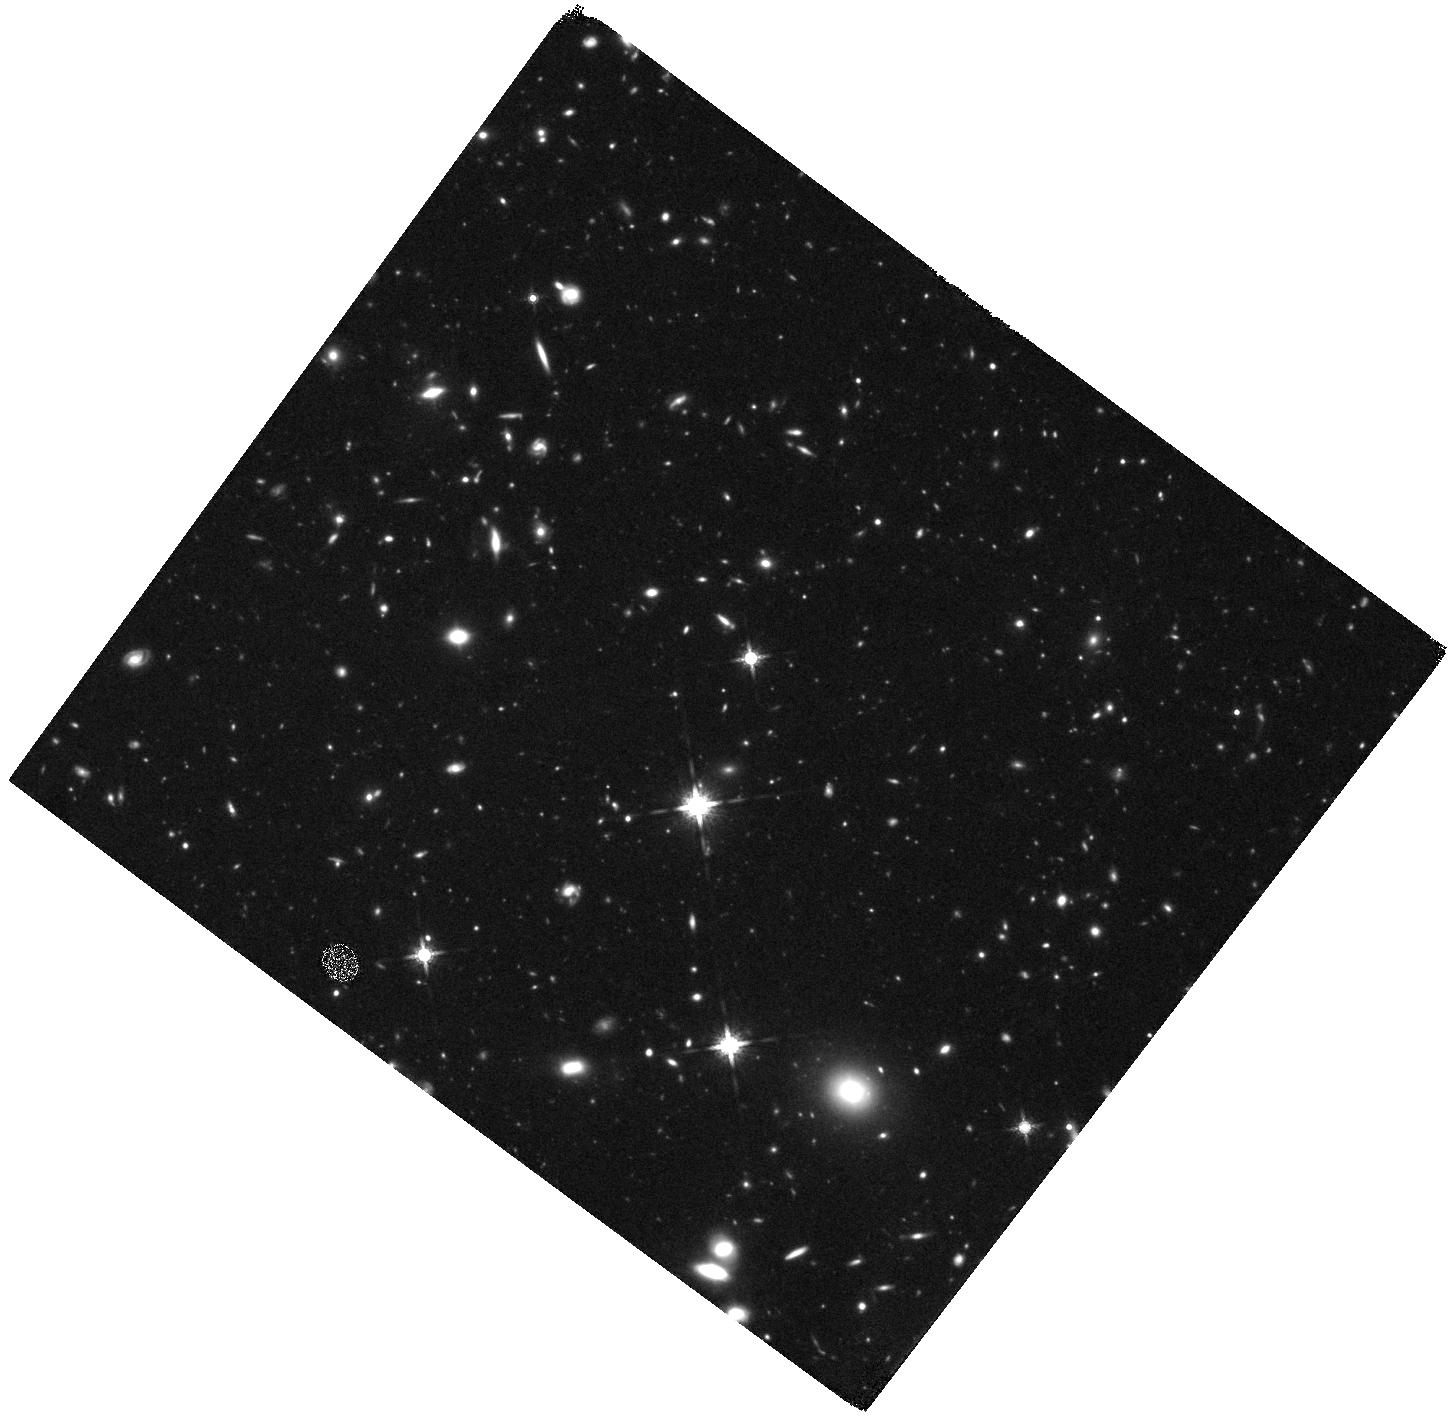
Target: Q0100-FIELD. Instrument: WFC3/IR. Filter: F160W. Exposure: 2.2 h. Observation ID: hst_11694_01_wfc3_ir_f160w_ib2v01

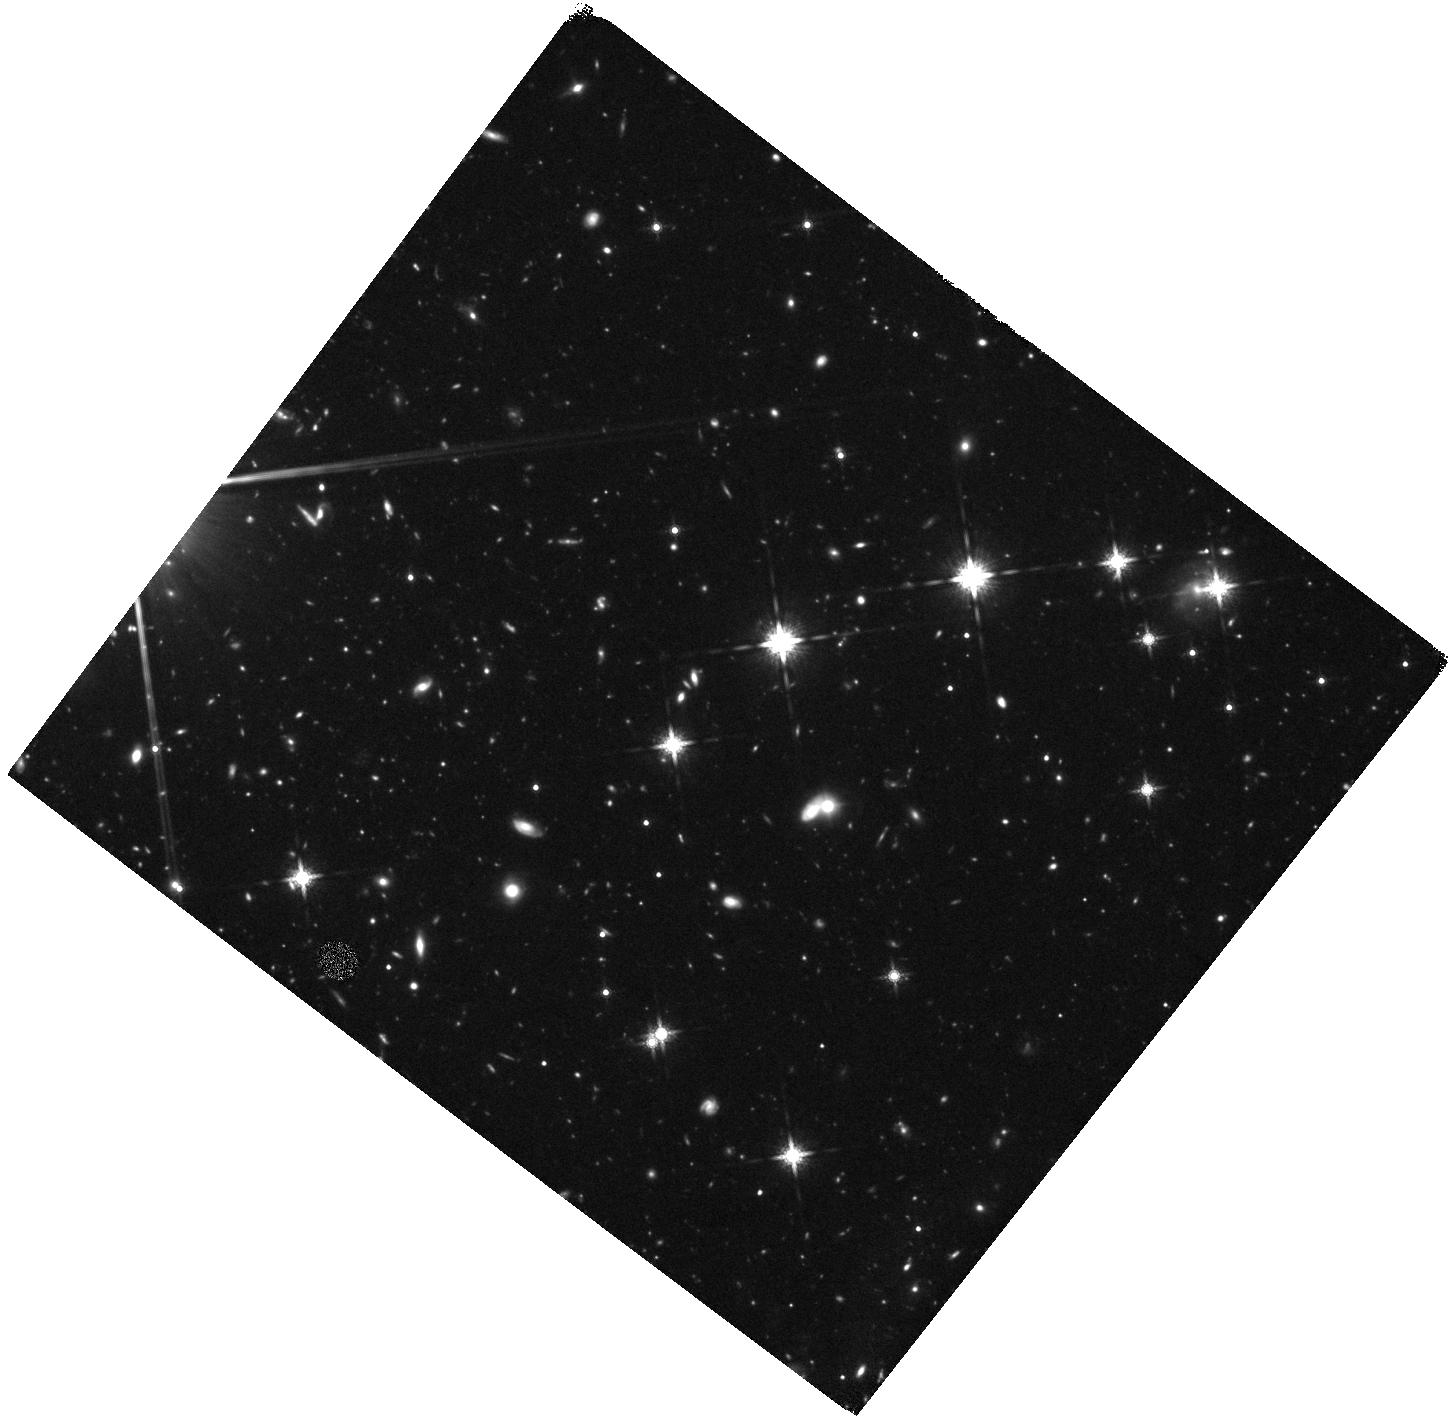
Target: Q1623-FIELD1. Instrument: WFC3/IR. Filter: F160W. Exposure: 2.2 h. Observation ID: hst_11694_07_wfc3_ir_f160w_ib2v07

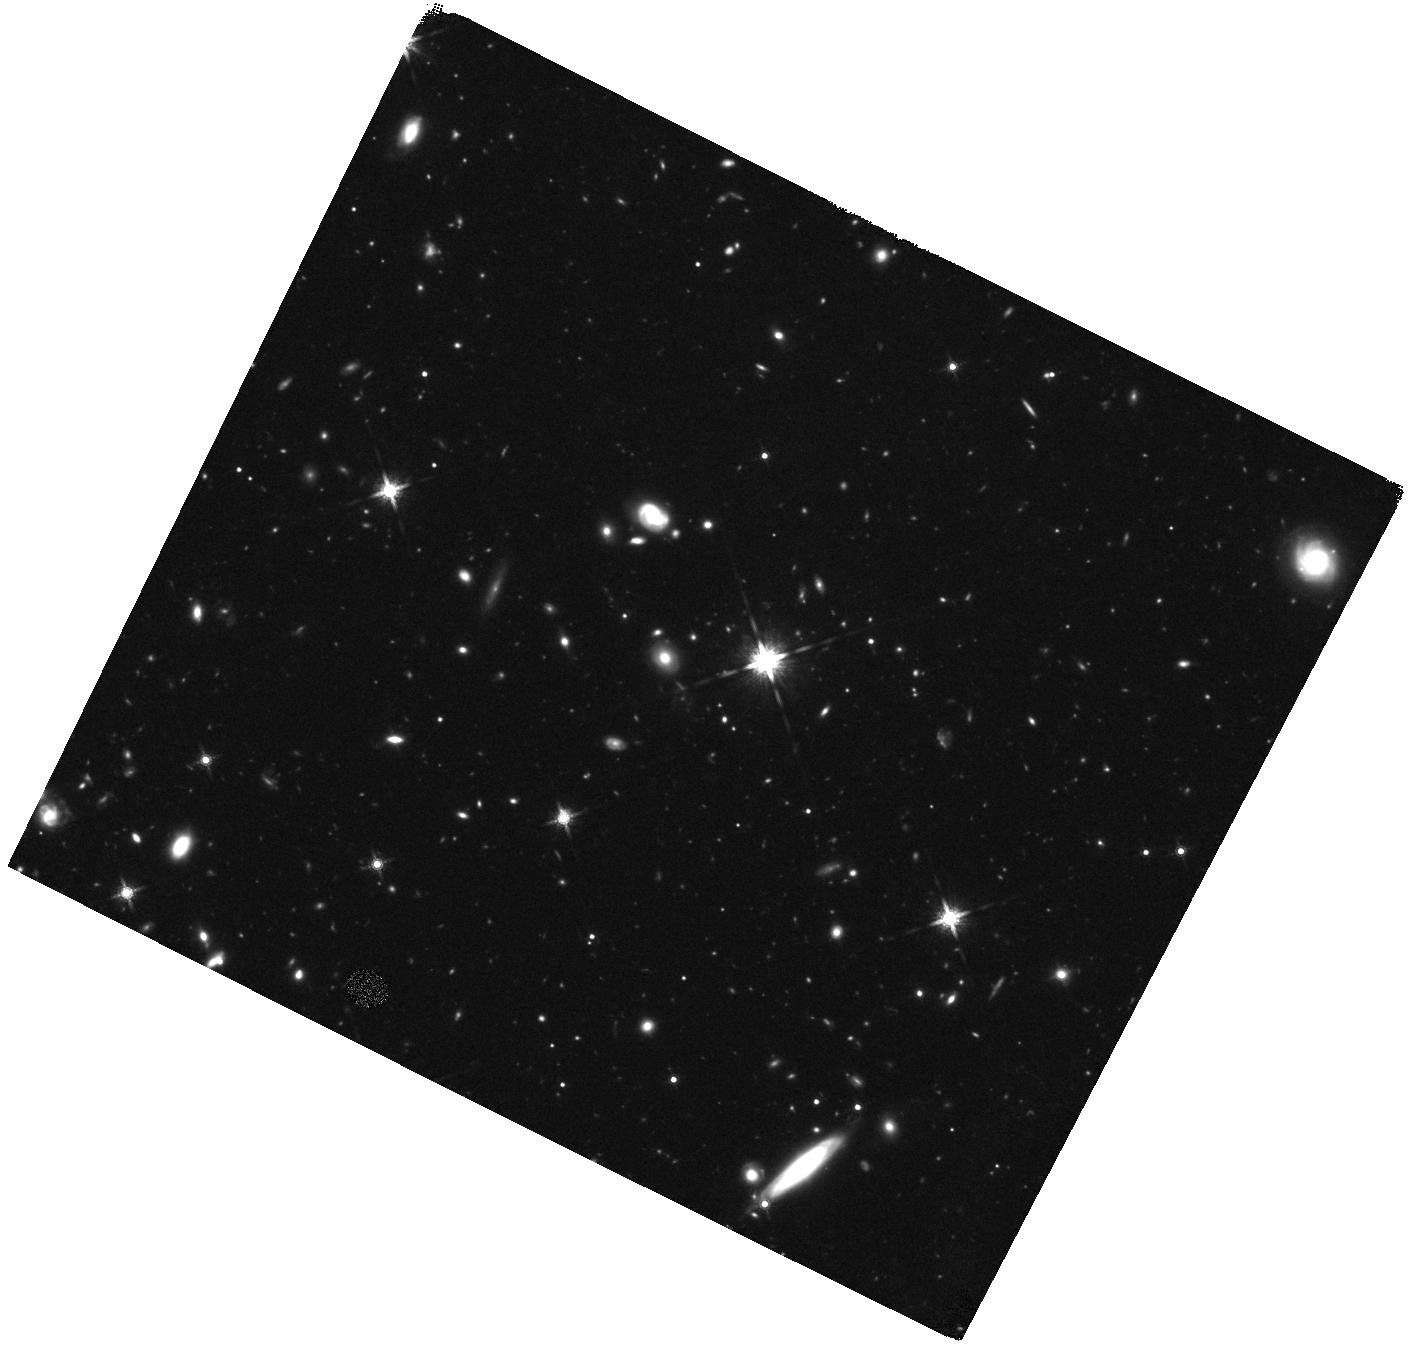
Target: Q1549-FIELD. Instrument: WFC3/IR. Filter: F160W. Exposure: 2.2 h. Observation ID: hst_11694_06_wfc3_ir_f160w_ib2v06

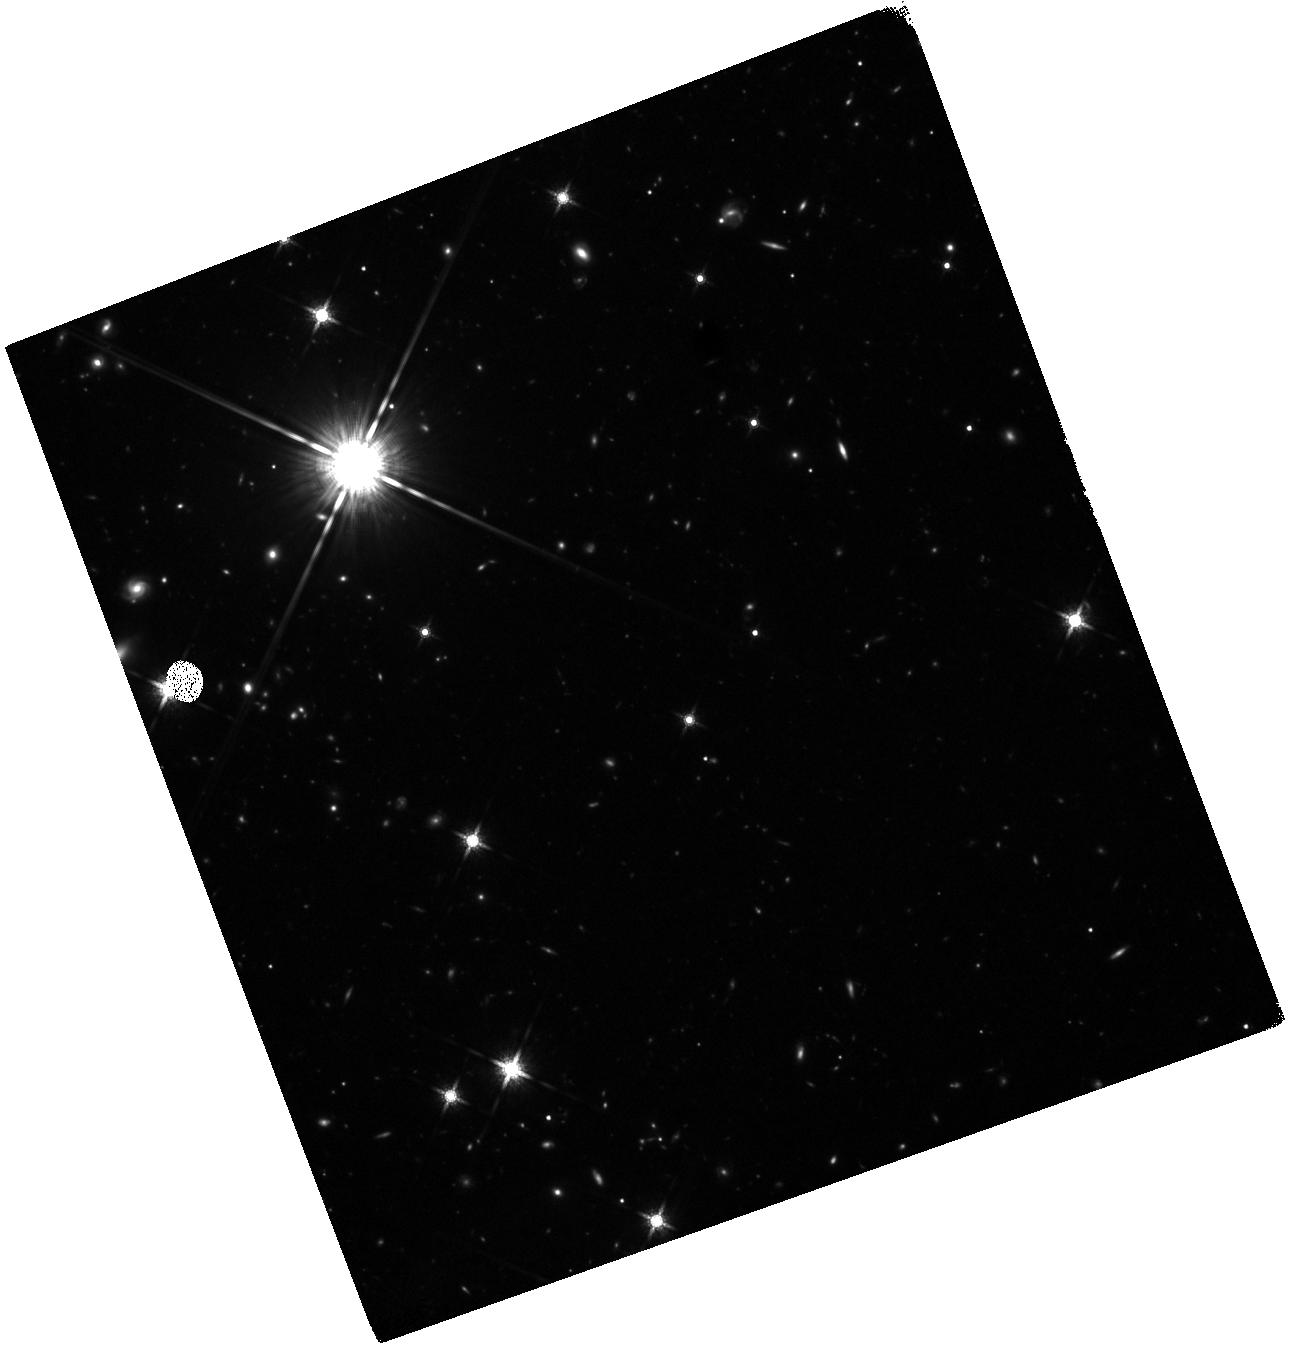
Target: Q1623-FIELD3. Instrument: WFC3/IR. Filter: F160W. Exposure: 2.2 h. Observation ID: hst_11694_59_wfc3_ir_f160w_ib2v59

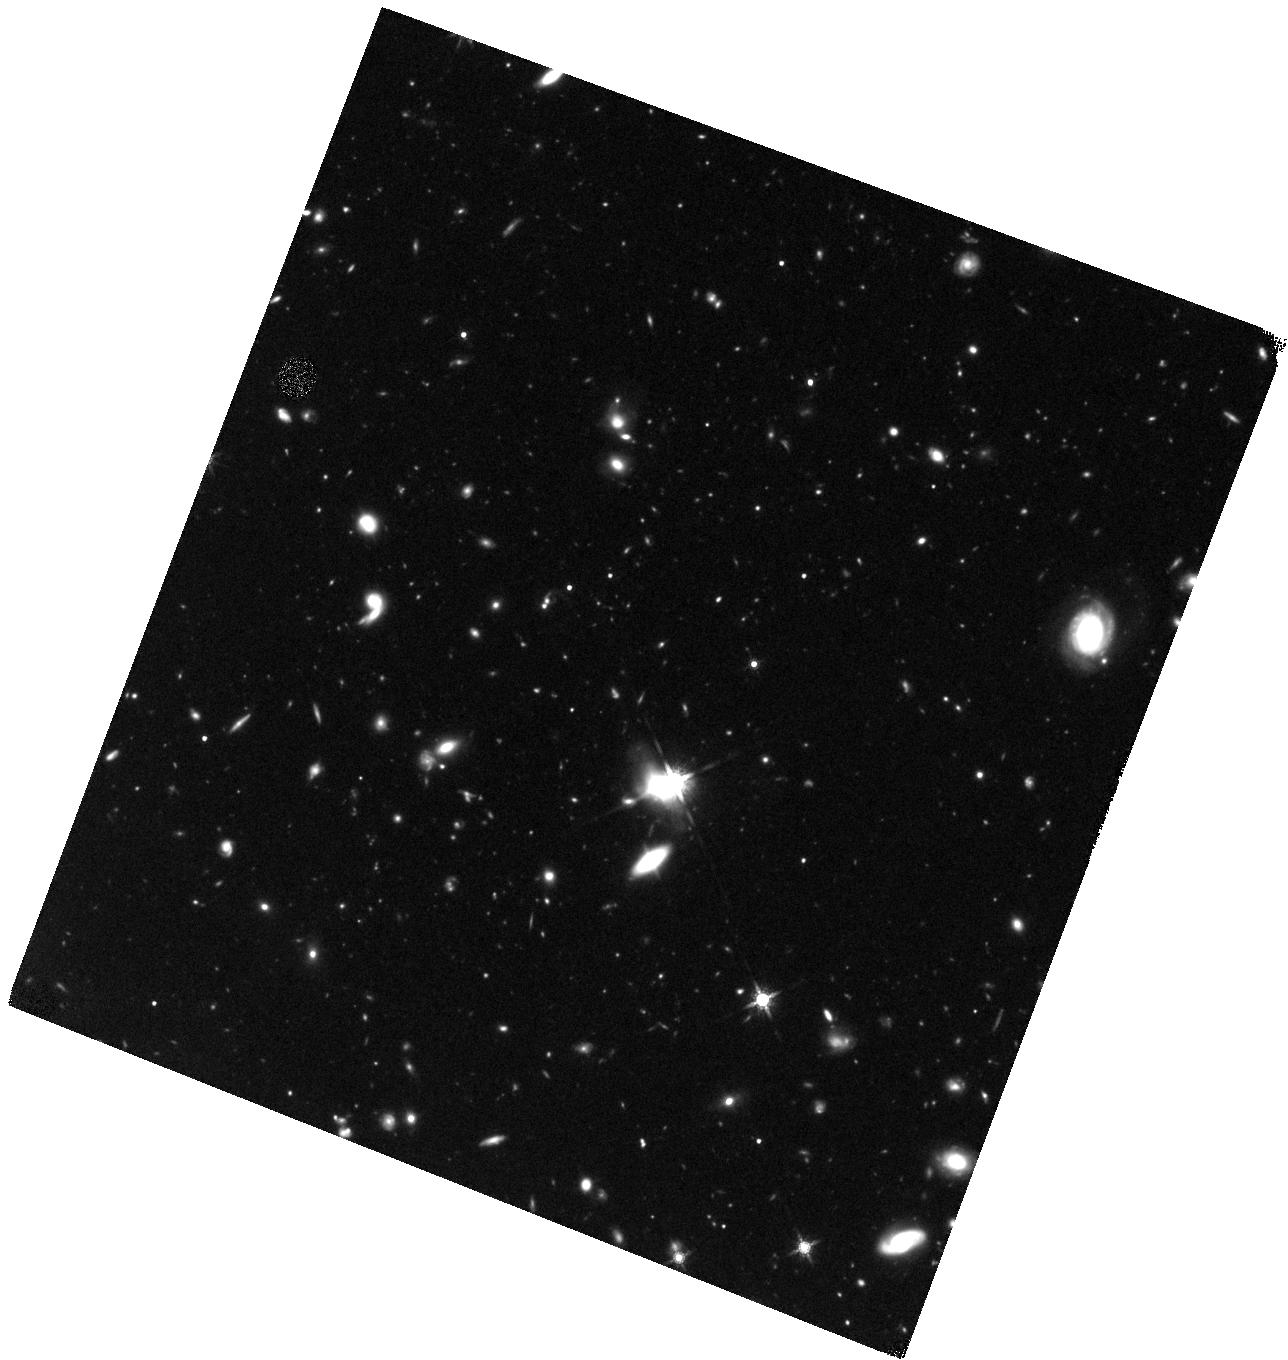
Target: Q0142-FIELD. Instrument: WFC3/IR. Filter: F160W. Exposure: 2.2 h. Observation ID: hst_11694_02_wfc3_ir_f160w_ib2v02

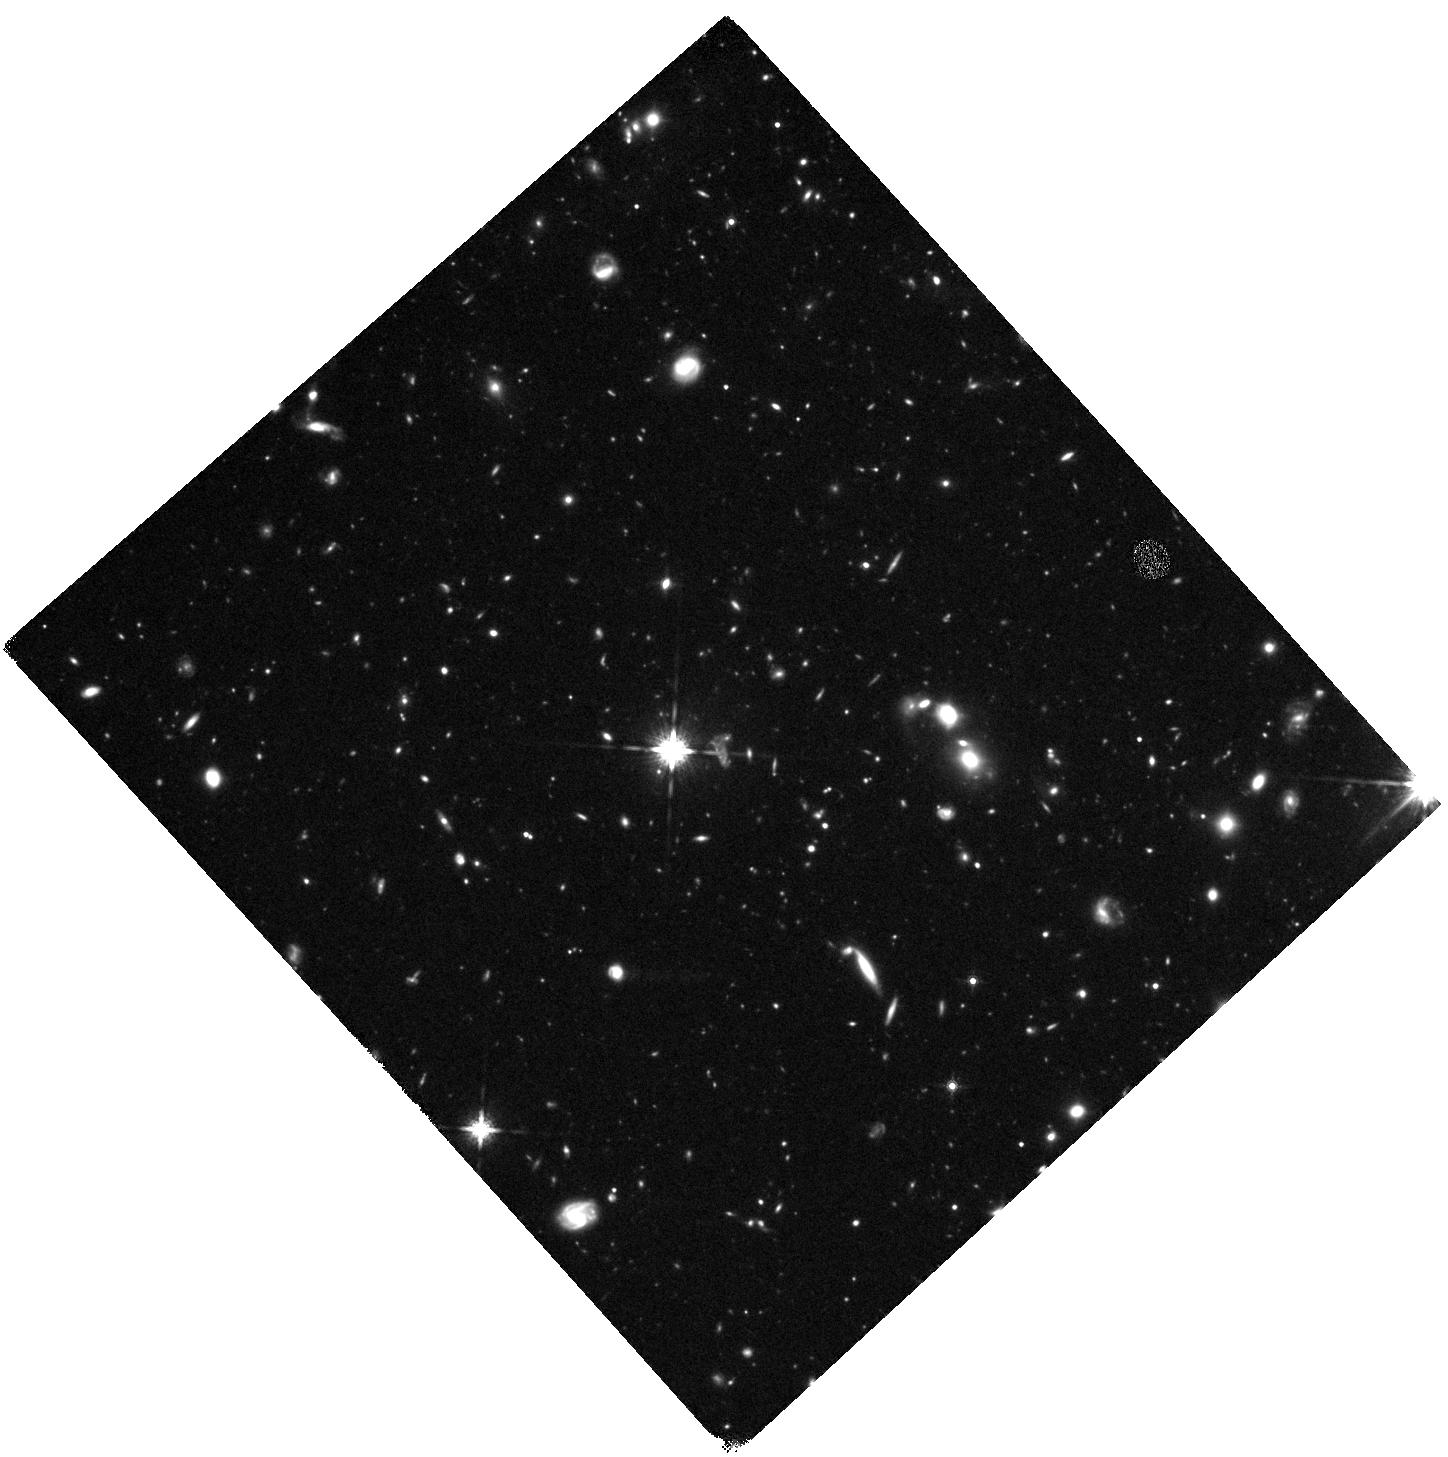
Target: Q1009-FIELD. Instrument: WFC3/IR. Filter: F160W. Exposure: 2.2 h. Observation ID: hst_11694_04_wfc3_ir_f160w_ib2v04

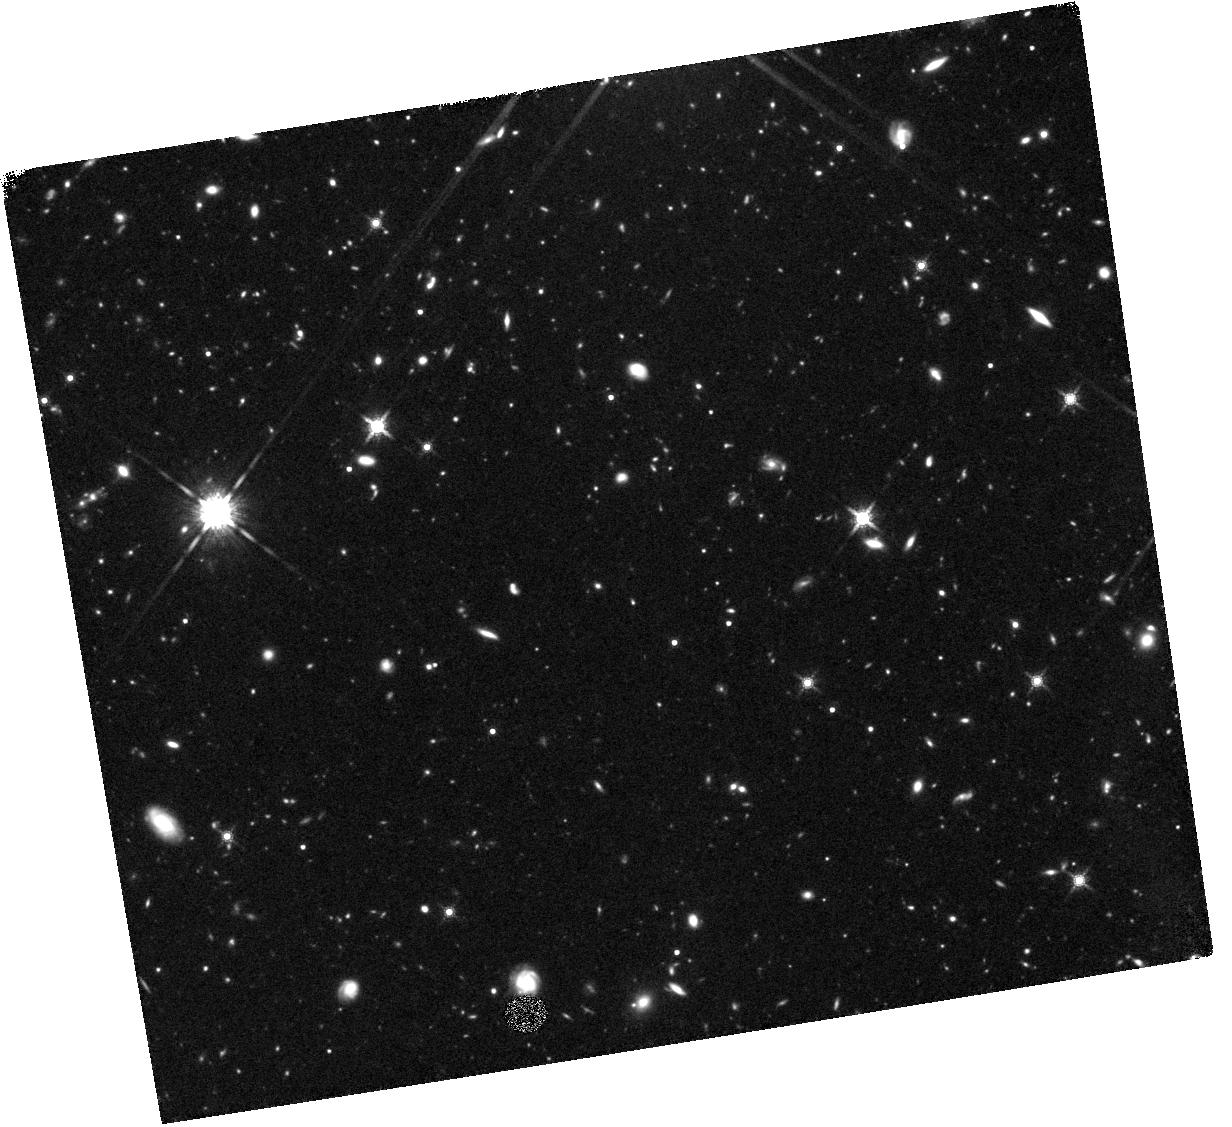
Target: Q1623-FIELD4. Instrument: WFC3/IR. Filter: F160W. Exposure: 2.2 h. Observation ID: hst_11694_10_wfc3_ir_f160w_ib2v10

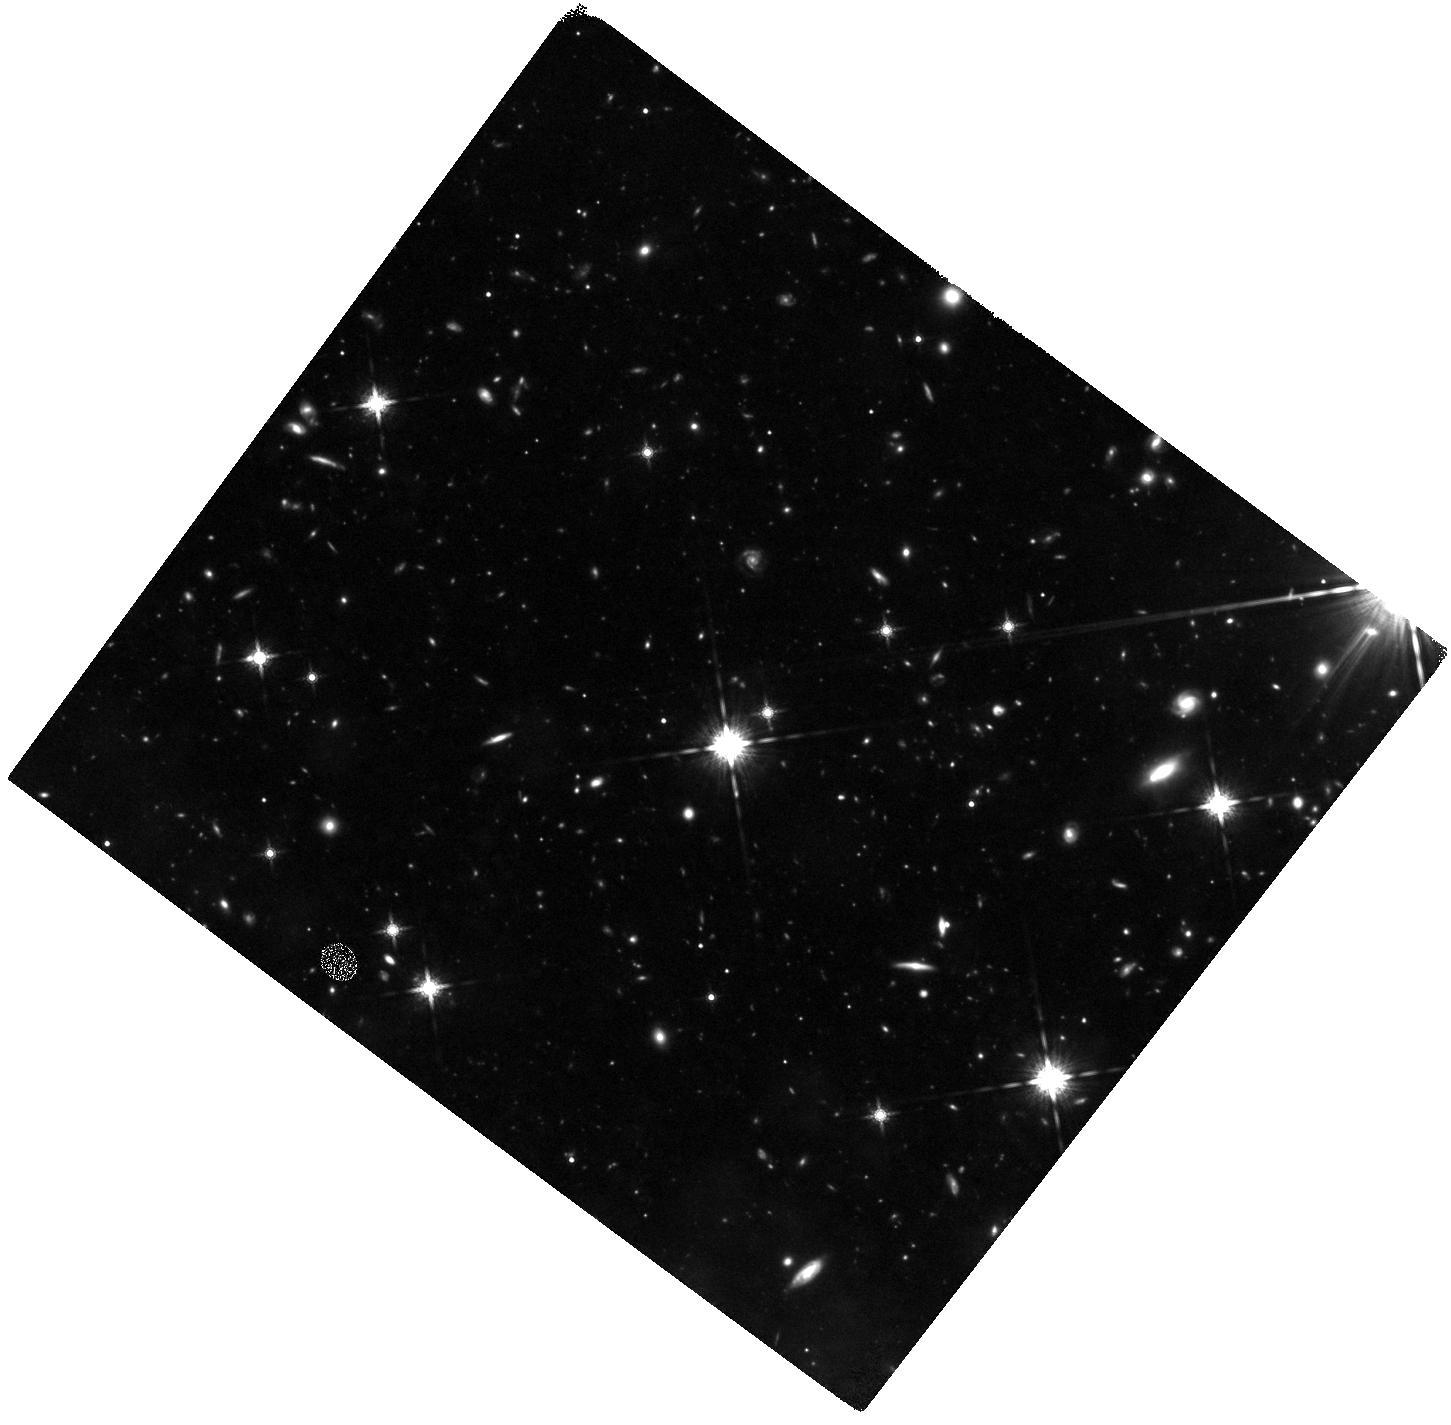
Target: Q1623-FIELD2. Instrument: WFC3/IR. Filter: F160W. Exposure: 2.2 h. Observation ID: hst_11694_08_wfc3_ir_f160w_ib2v08

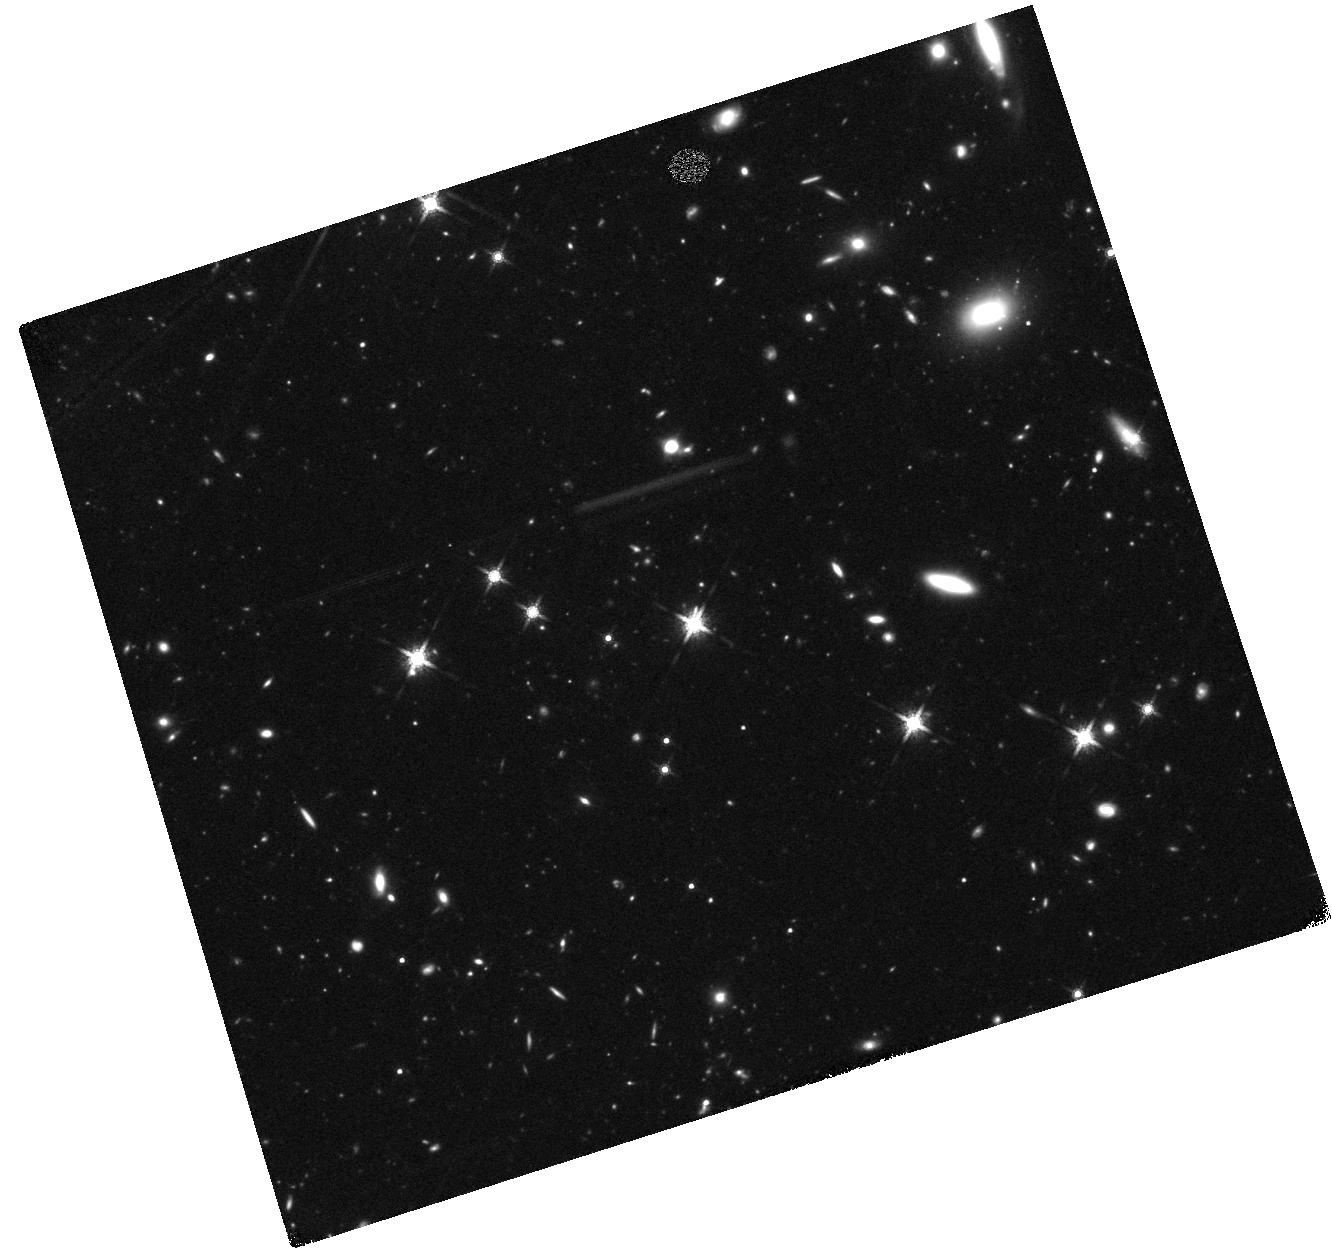
Target: Q0449-FIELD. Instrument: WFC3/IR. Filter: F160W. Exposure: 2.2 h. Observation ID: hst_11694_53_wfc3_ir_f160w_ib2v53

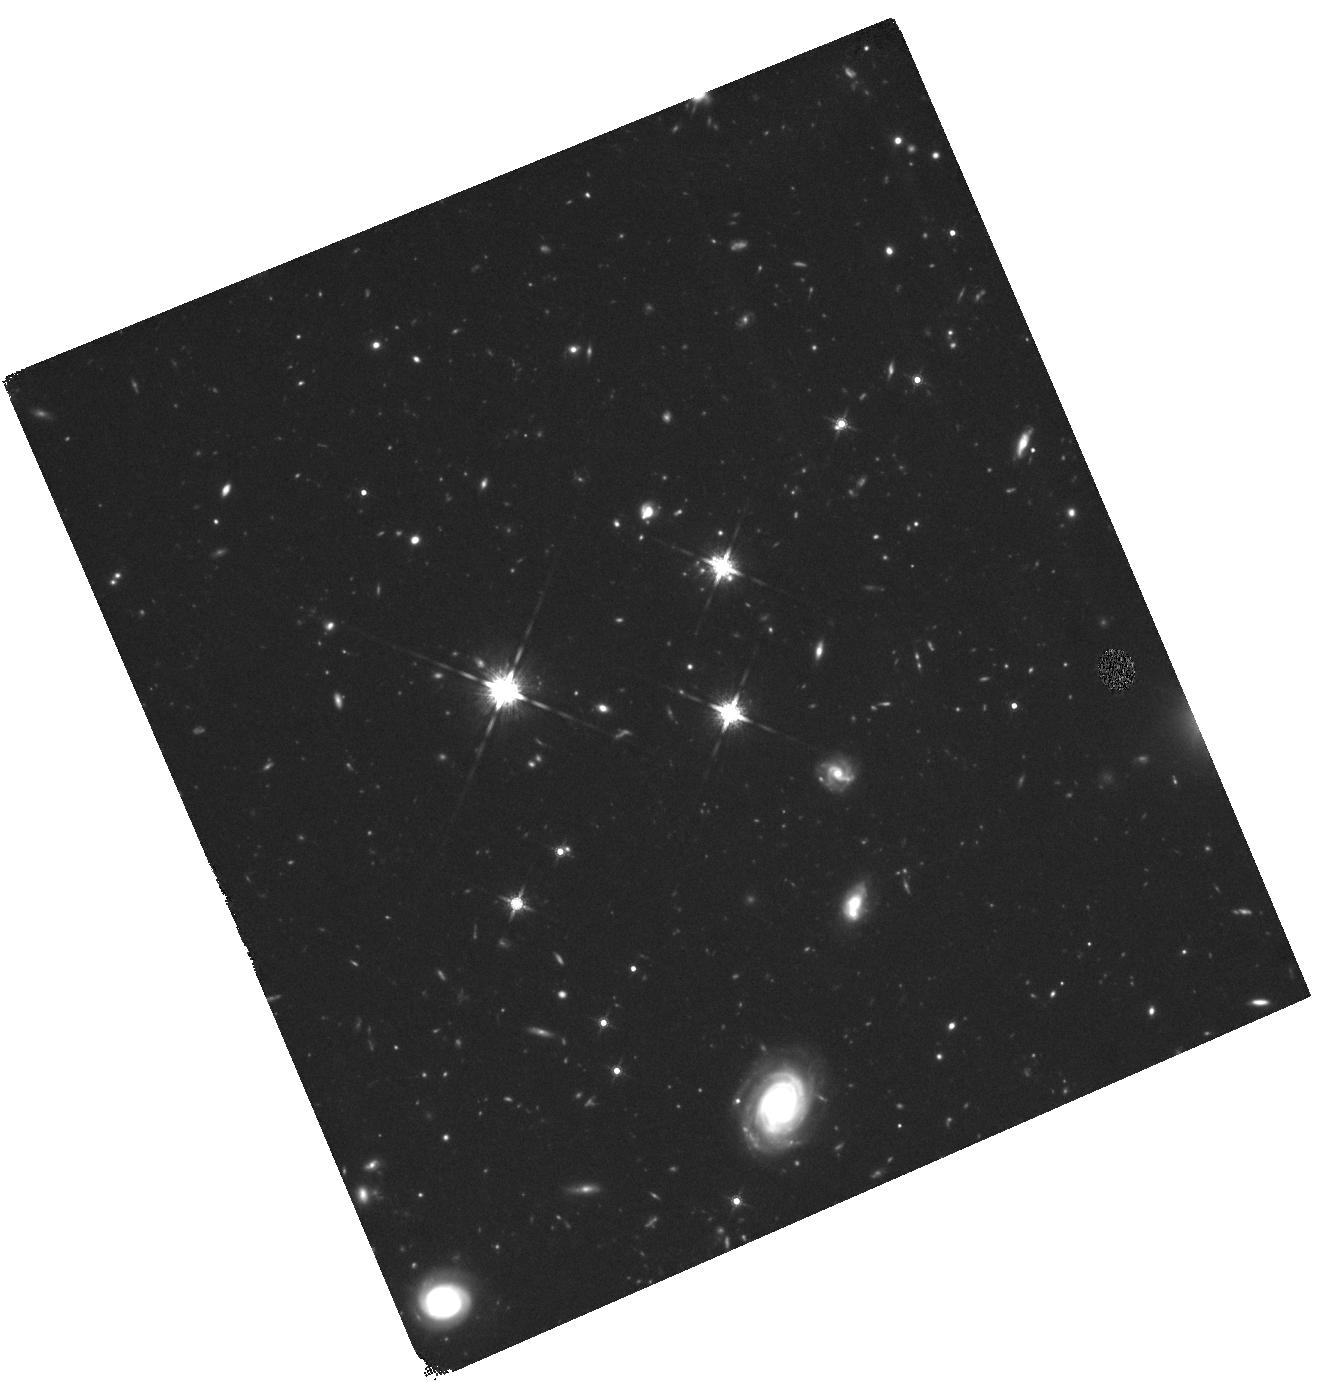
Target: Q2343-FIELD1. Instrument: WFC3/IR. Filter: F160W. Exposure: 2.2 h. Observation ID: hst_11694_13_wfc3_ir_f160w_ib2v13

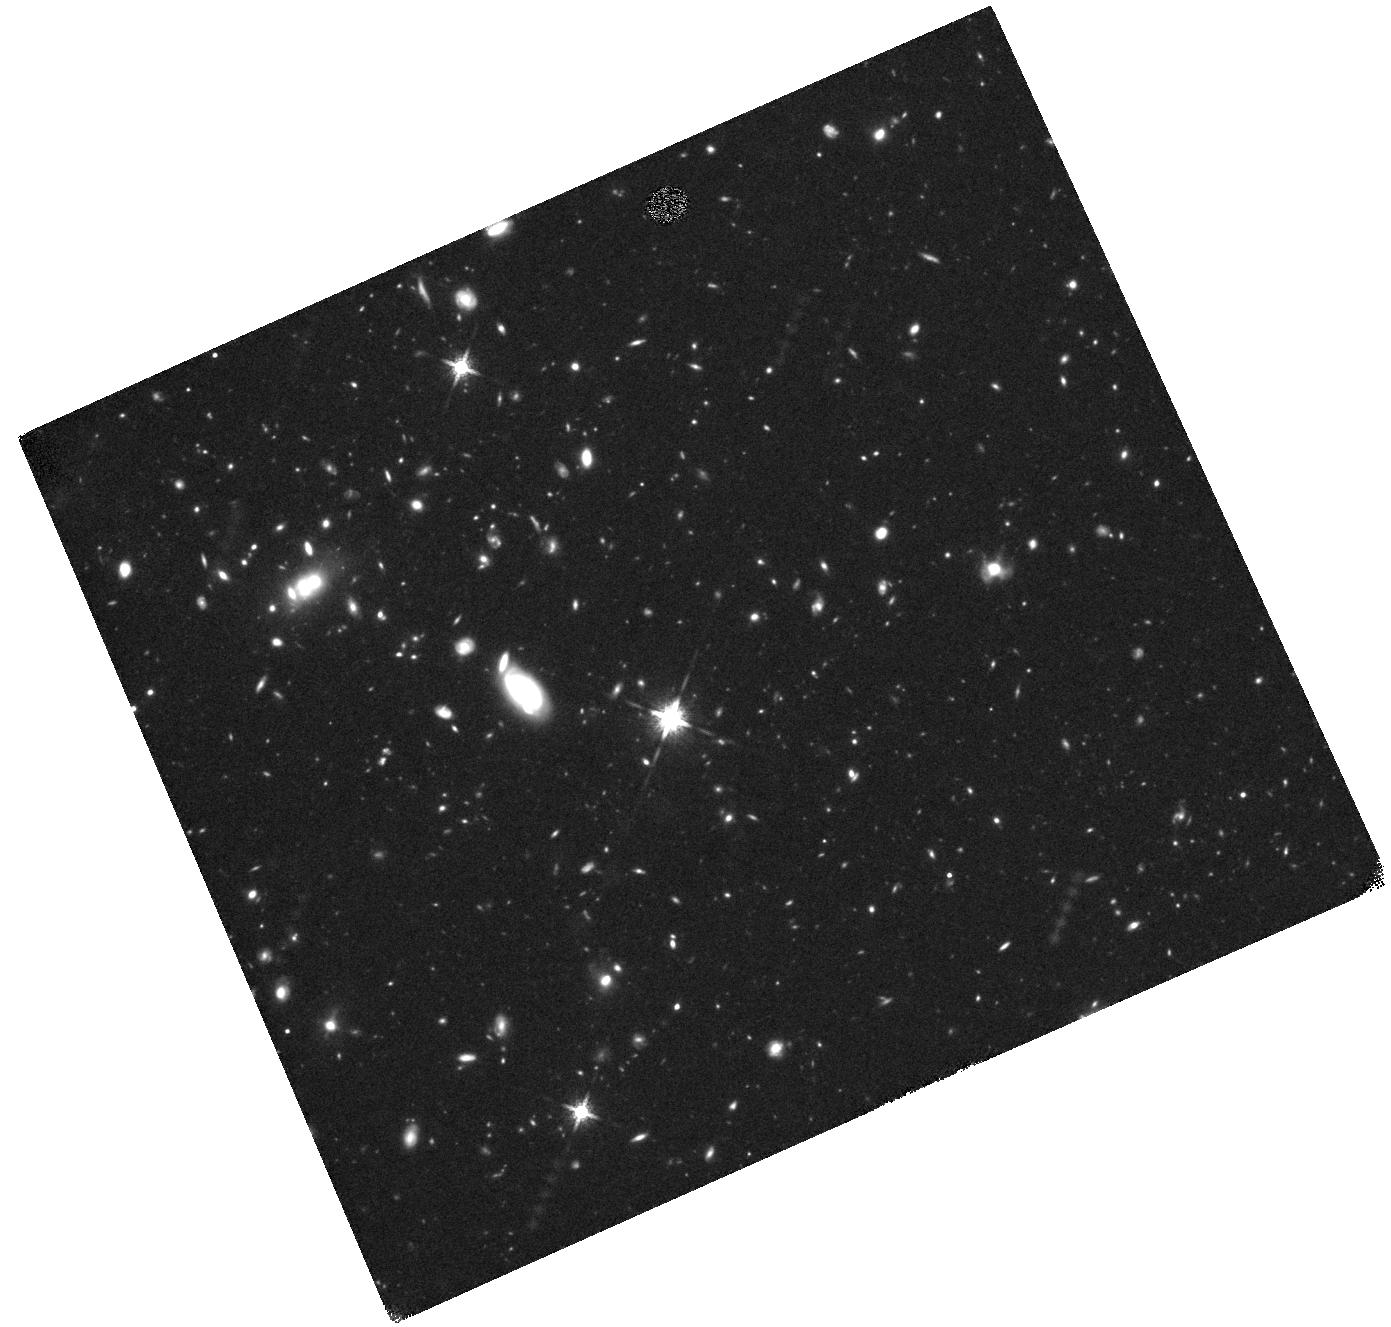
Target: Q1217-FIELD. Instrument: WFC3/IR. Filter: F160W. Exposure: 2.2 h. Observation ID: hst_11694_05_wfc3_ir_f160w_ib2v05

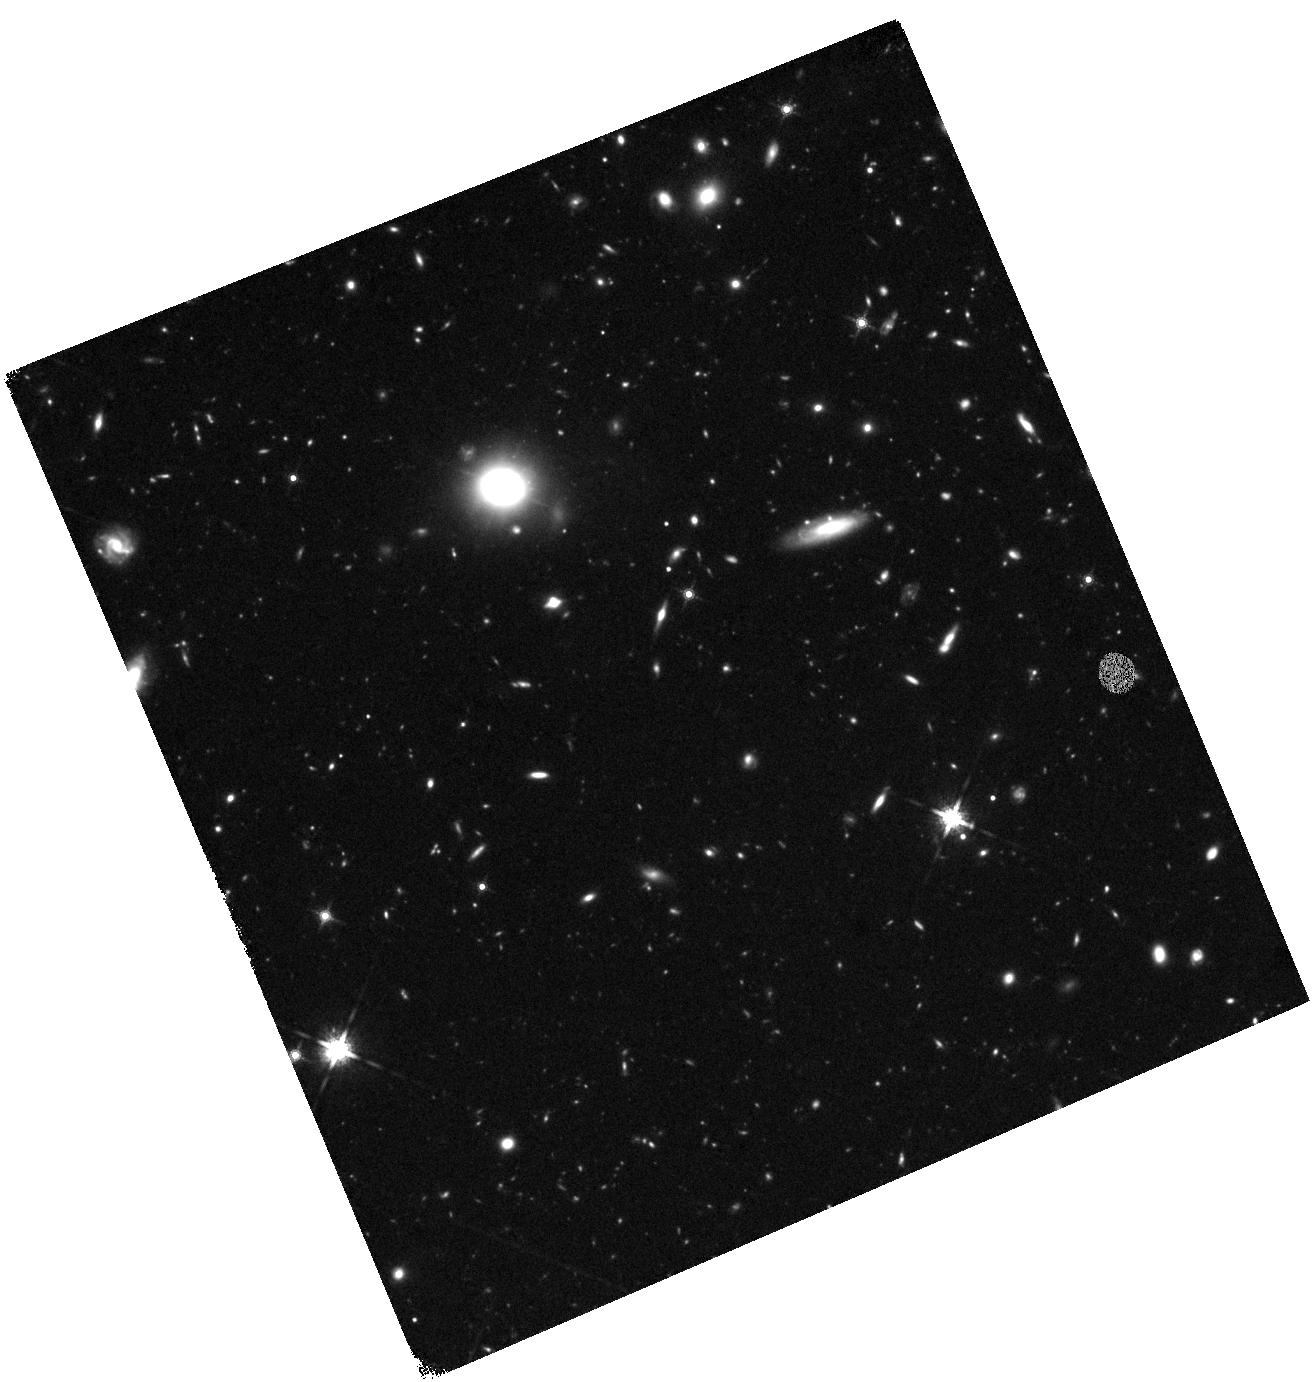
Target: Q2343-FIELD2. Instrument: WFC3/IR. Filter: F160W. Exposure: 2.2 h. Observation ID: hst_11694_14_wfc3_ir_f160w_ib2v14

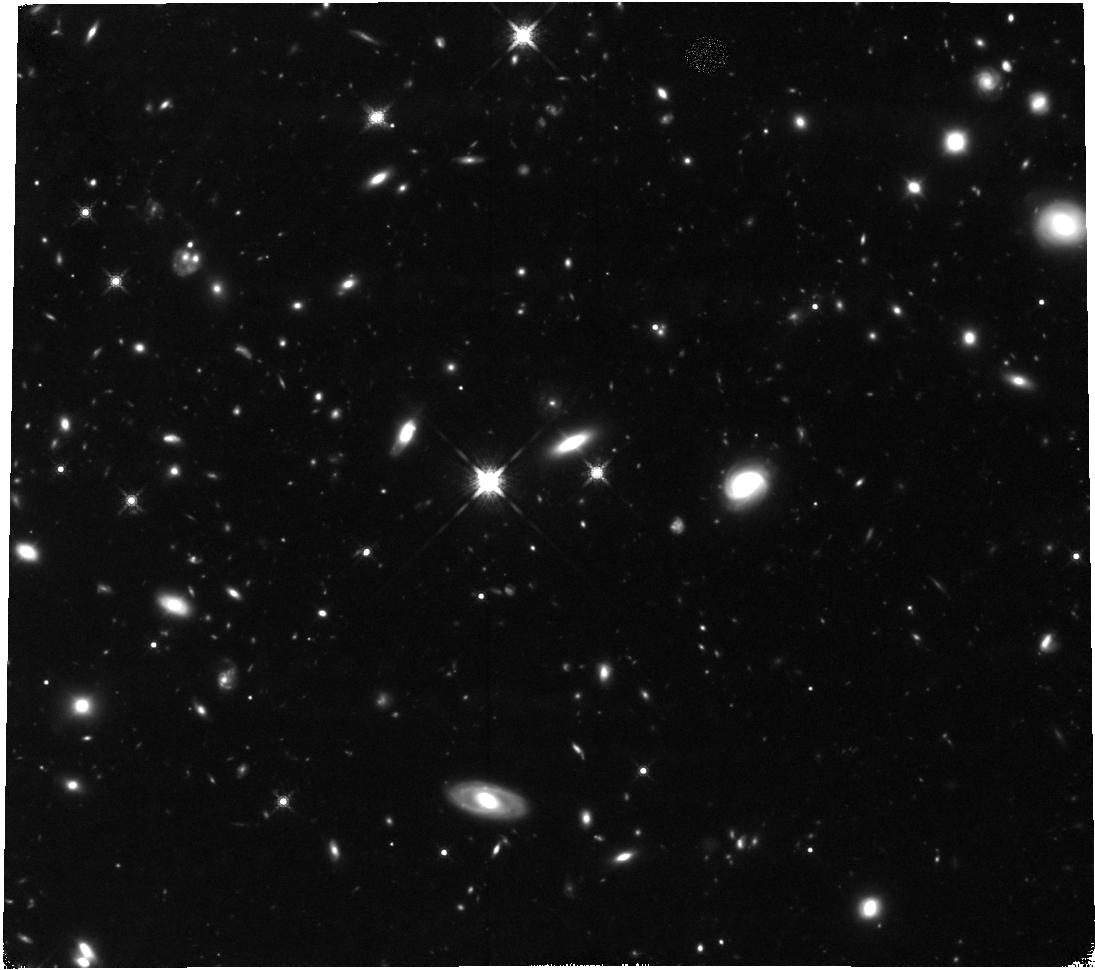
Target: Q1700-FIELD. Instrument: WFC3/IR. Filter: F160W. Exposure: 2.2 h. Observation ID: hst_11694_11_wfc3_ir_f160w_ib2v11

Mapping the Interaction between High-Redshift Galaxies and the Intergalactic Environment (PI: Law, David R.)

With the commissioning of the high-throughput large-area camera WFC3/IR, it is possible for the first time to undertake an efficient survey of the rest-frame optical morphologies of galaxies at the peak epoch of star formation in the universe. We therefore propose deep WFC3/IR imaging of over 320 spectroscopically confirmed galaxies between redshift 1.6 < z < 3.4 in well-studied fields which lie along the line of sight to bright background QSOs. The spectra of these bright QSOs probe the IGM in the vicinity of each of the foreground galaxies along the line of sight, providing detailed information on the physical state of the gas at large galactocentric radii. In combination with our densely sampled UV/IR spectroscopy, stellar population models, and kinematic data in these fields, WFC3/IR imaging data will permit us to construct a comprehensive picture of the structure, dynamics, and star formation properties of a large population of galaxies in the early universe and their effect upon their cosmological environment.